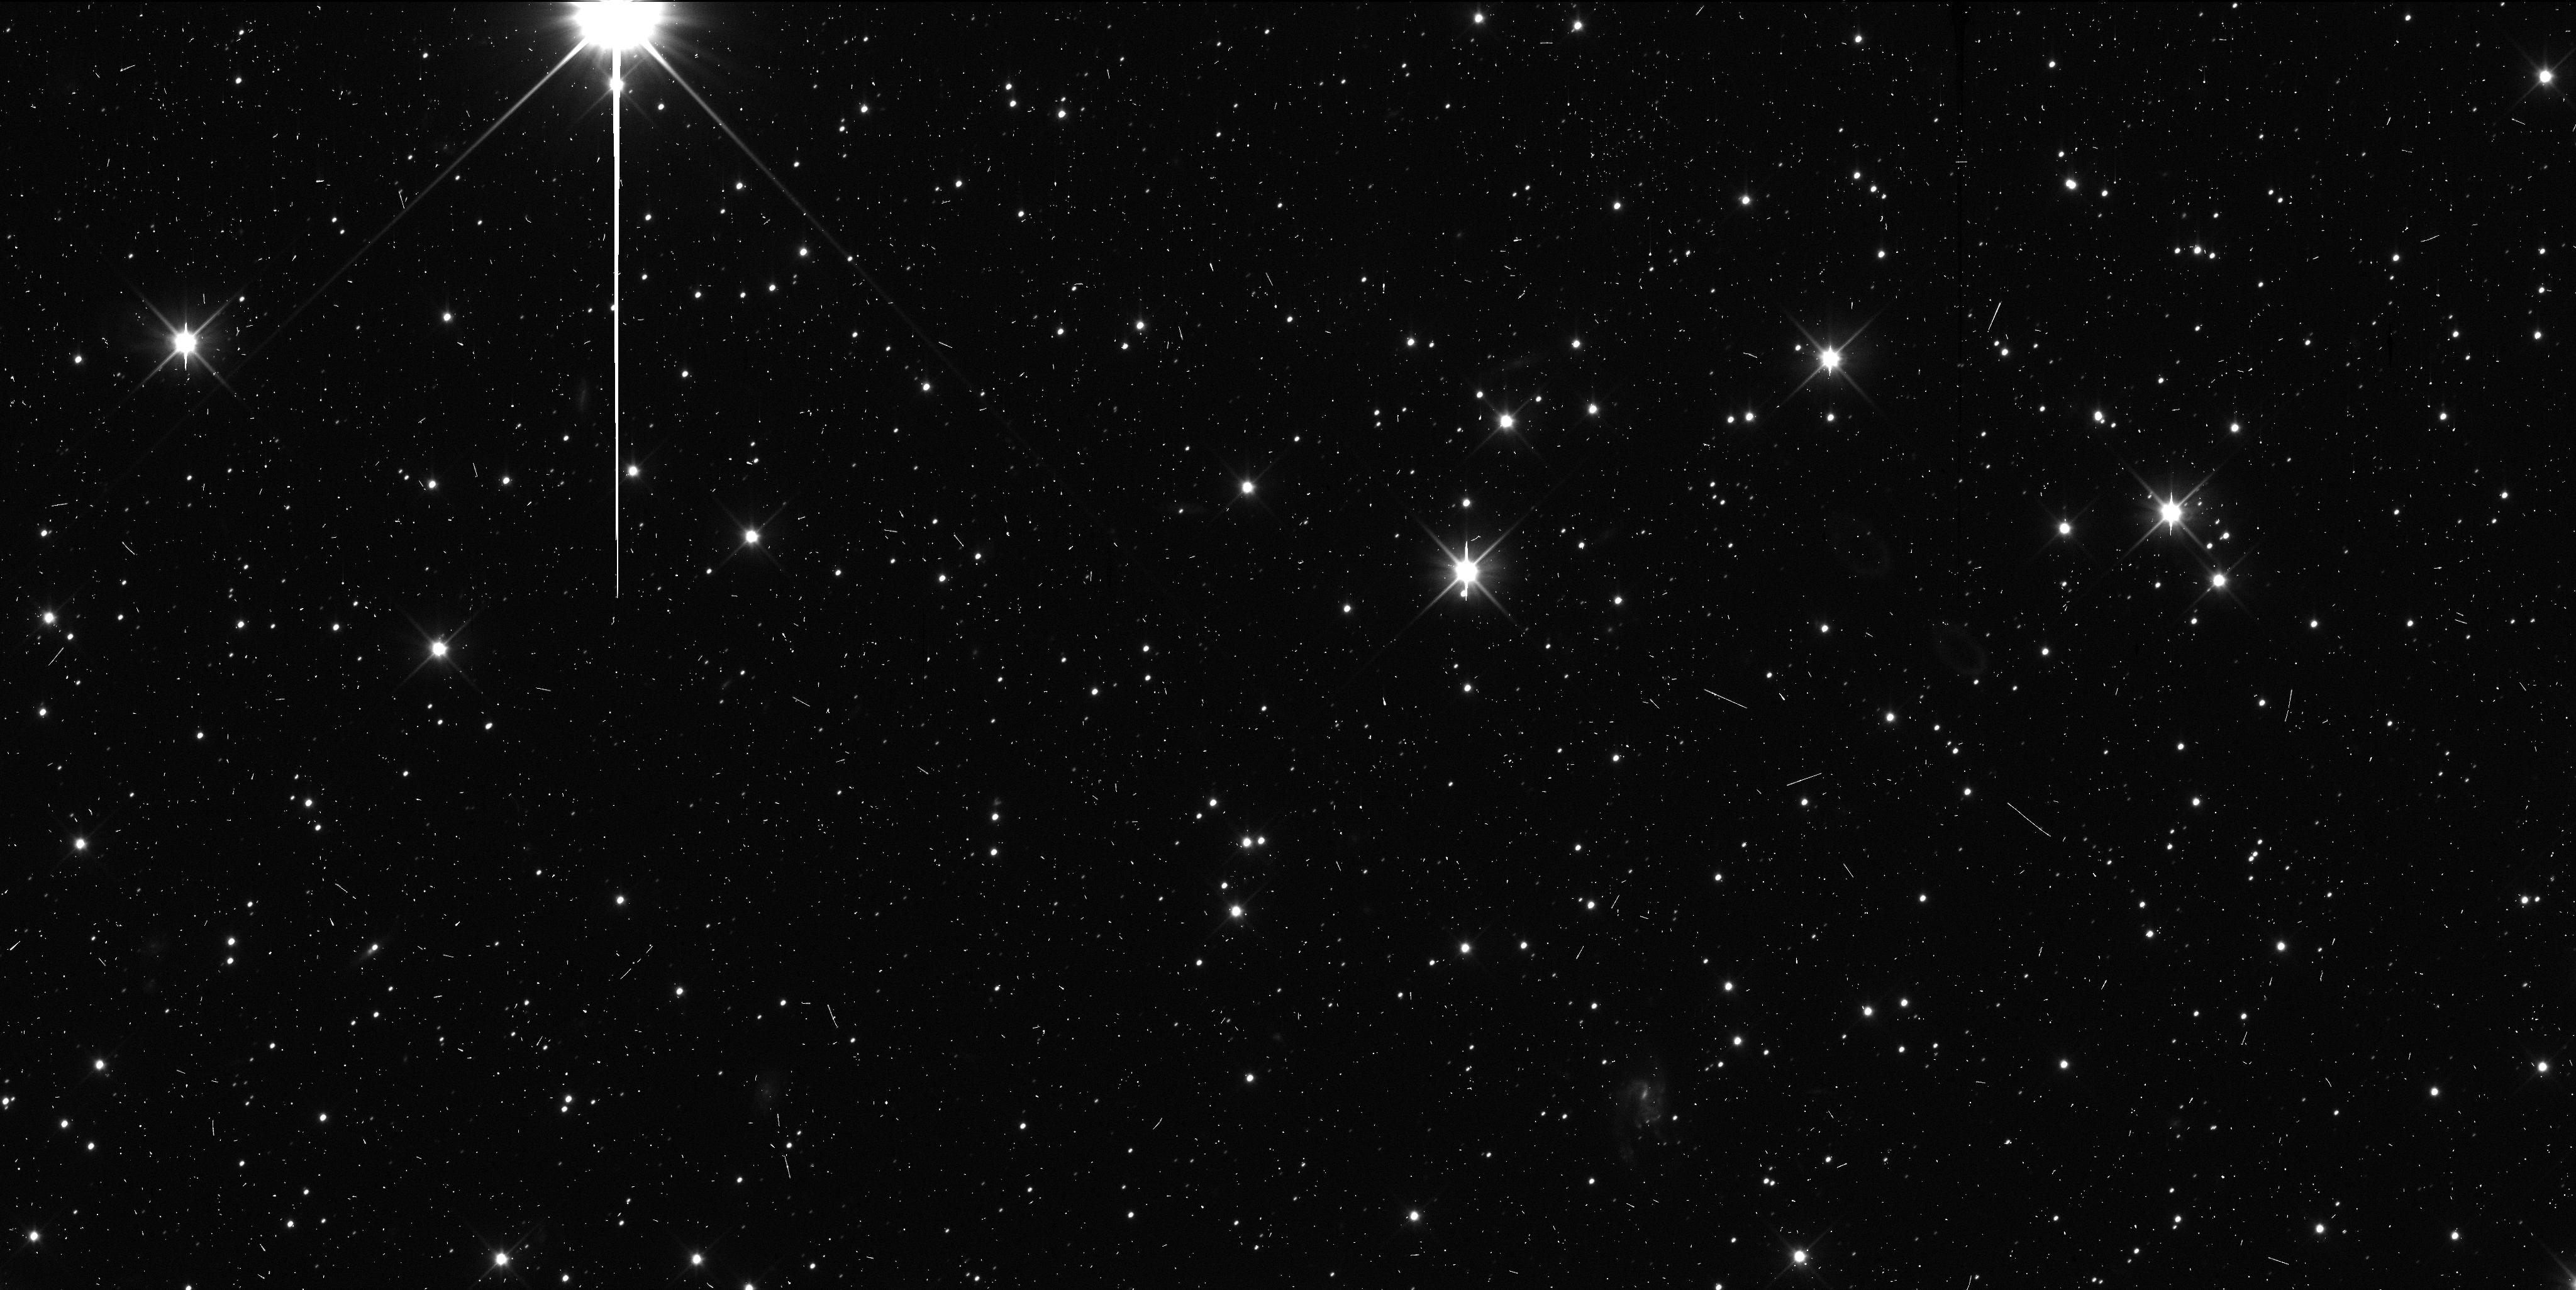
Target: K14OD3S. Instrument: WFC3/UVIS. Filter: F350LP. Exposure: 7 min. Observation ID: idoa06p2q

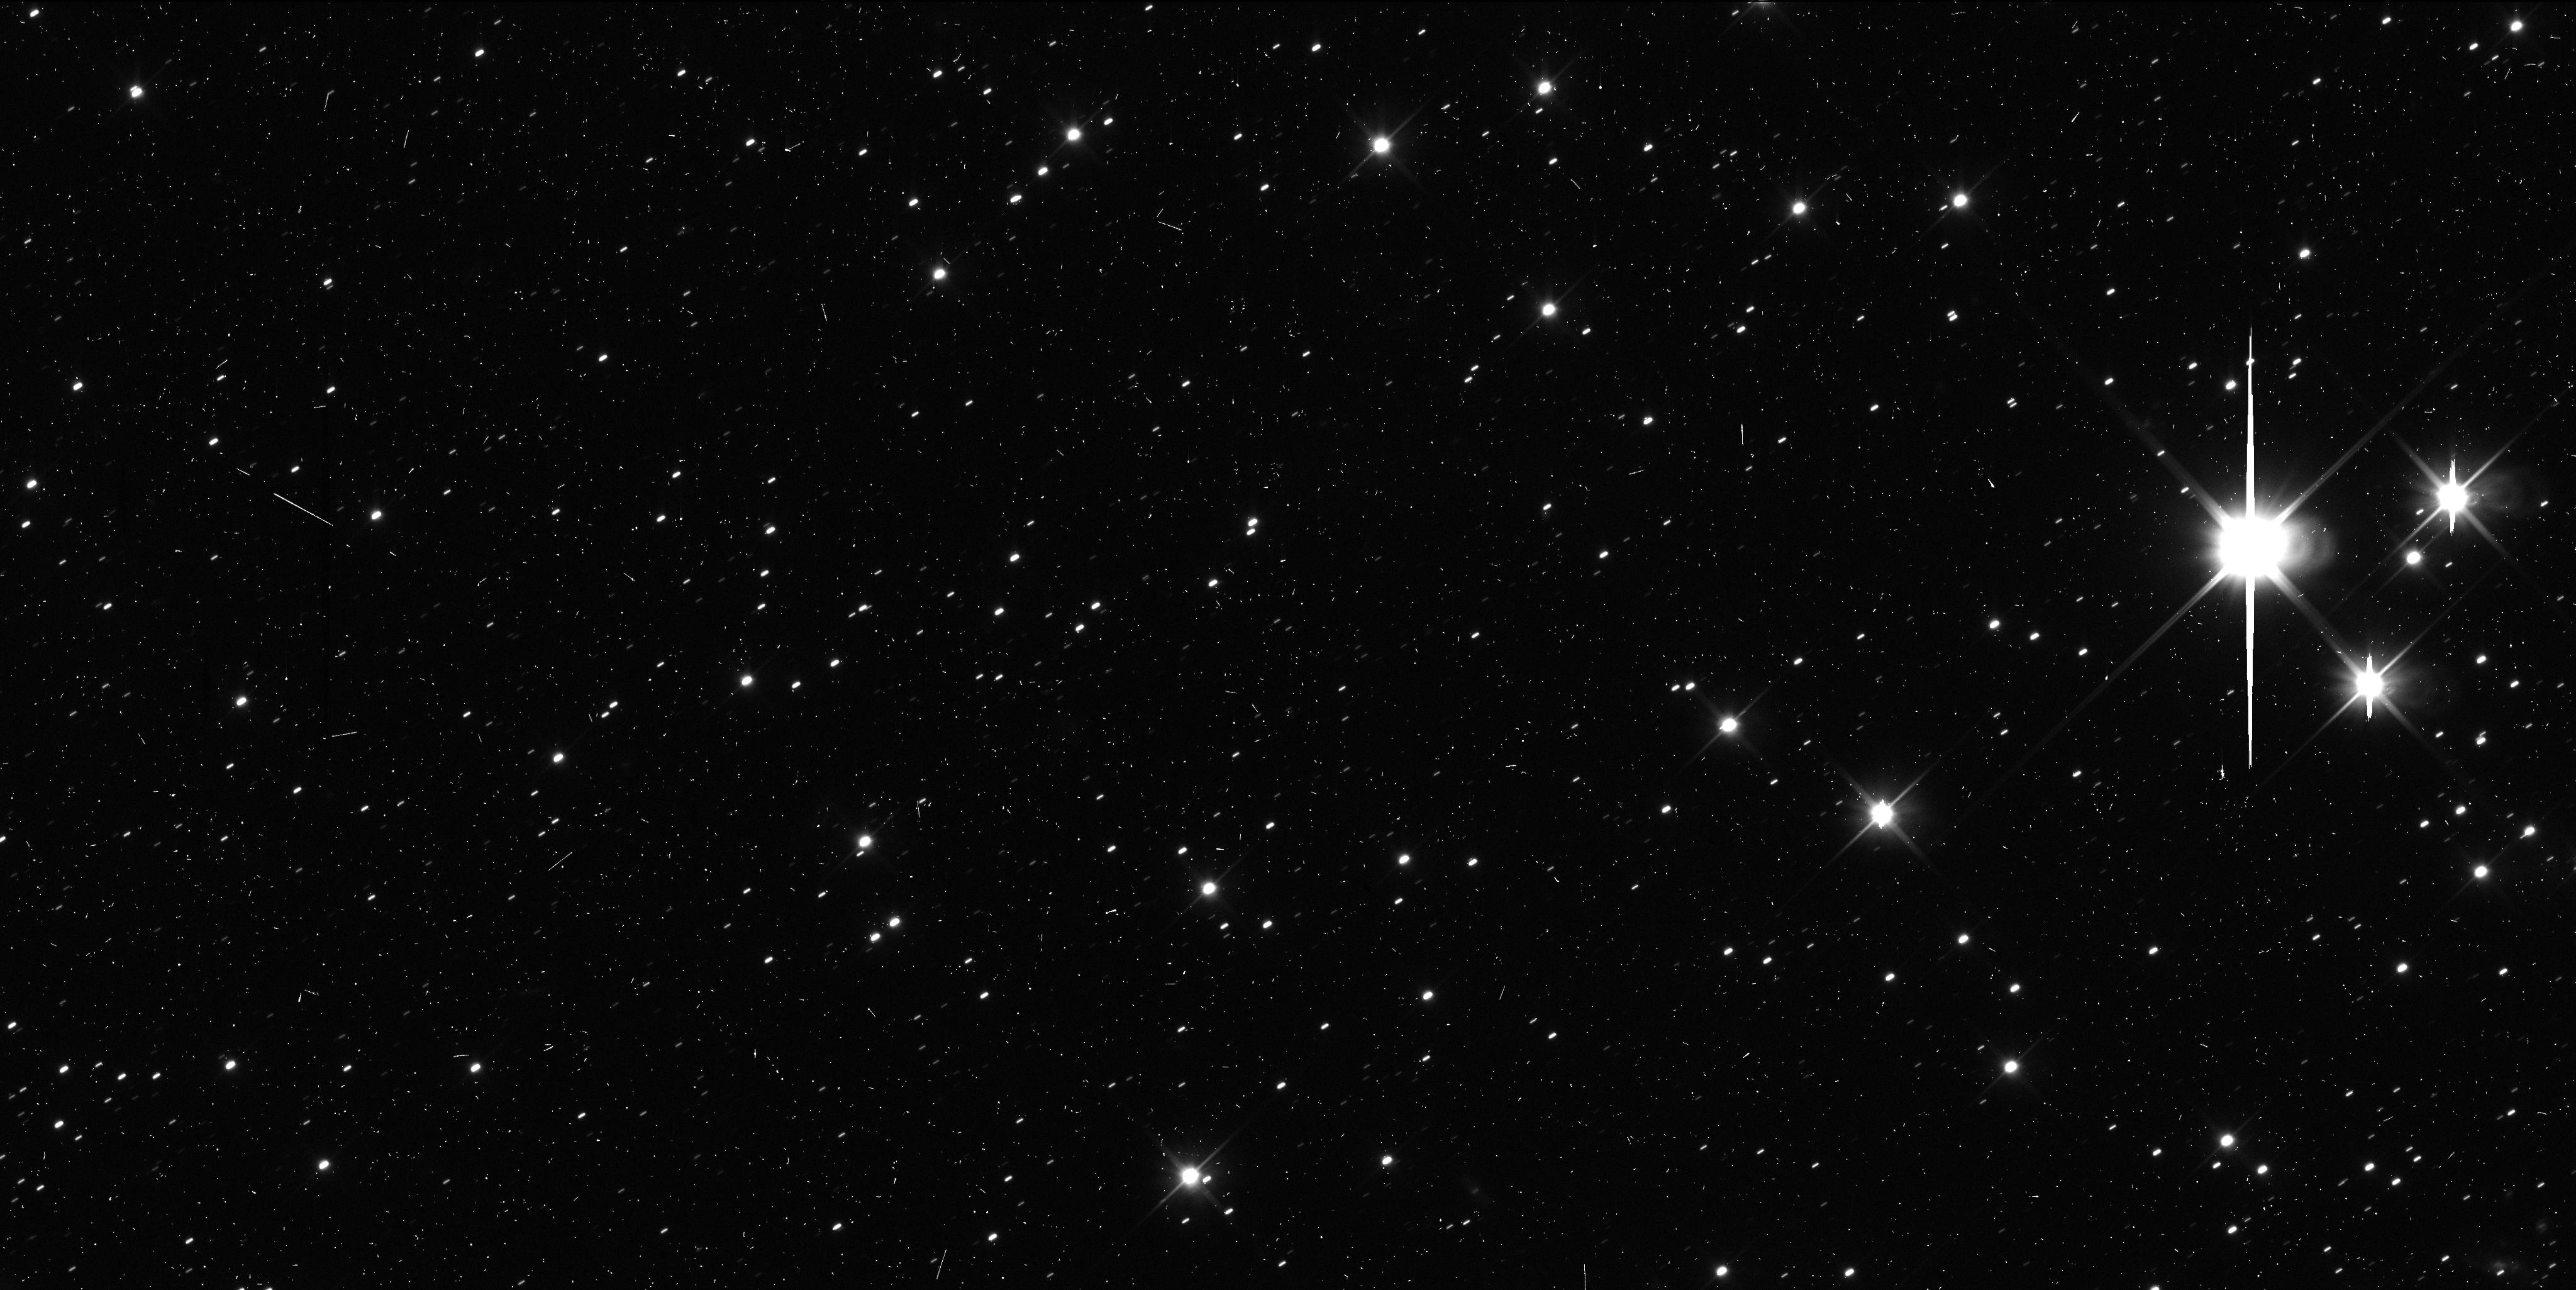
Target: K14P70N. Instrument: WFC3/UVIS. Filter: F350LP. Exposure: 7 min. Observation ID: idoa05bzq

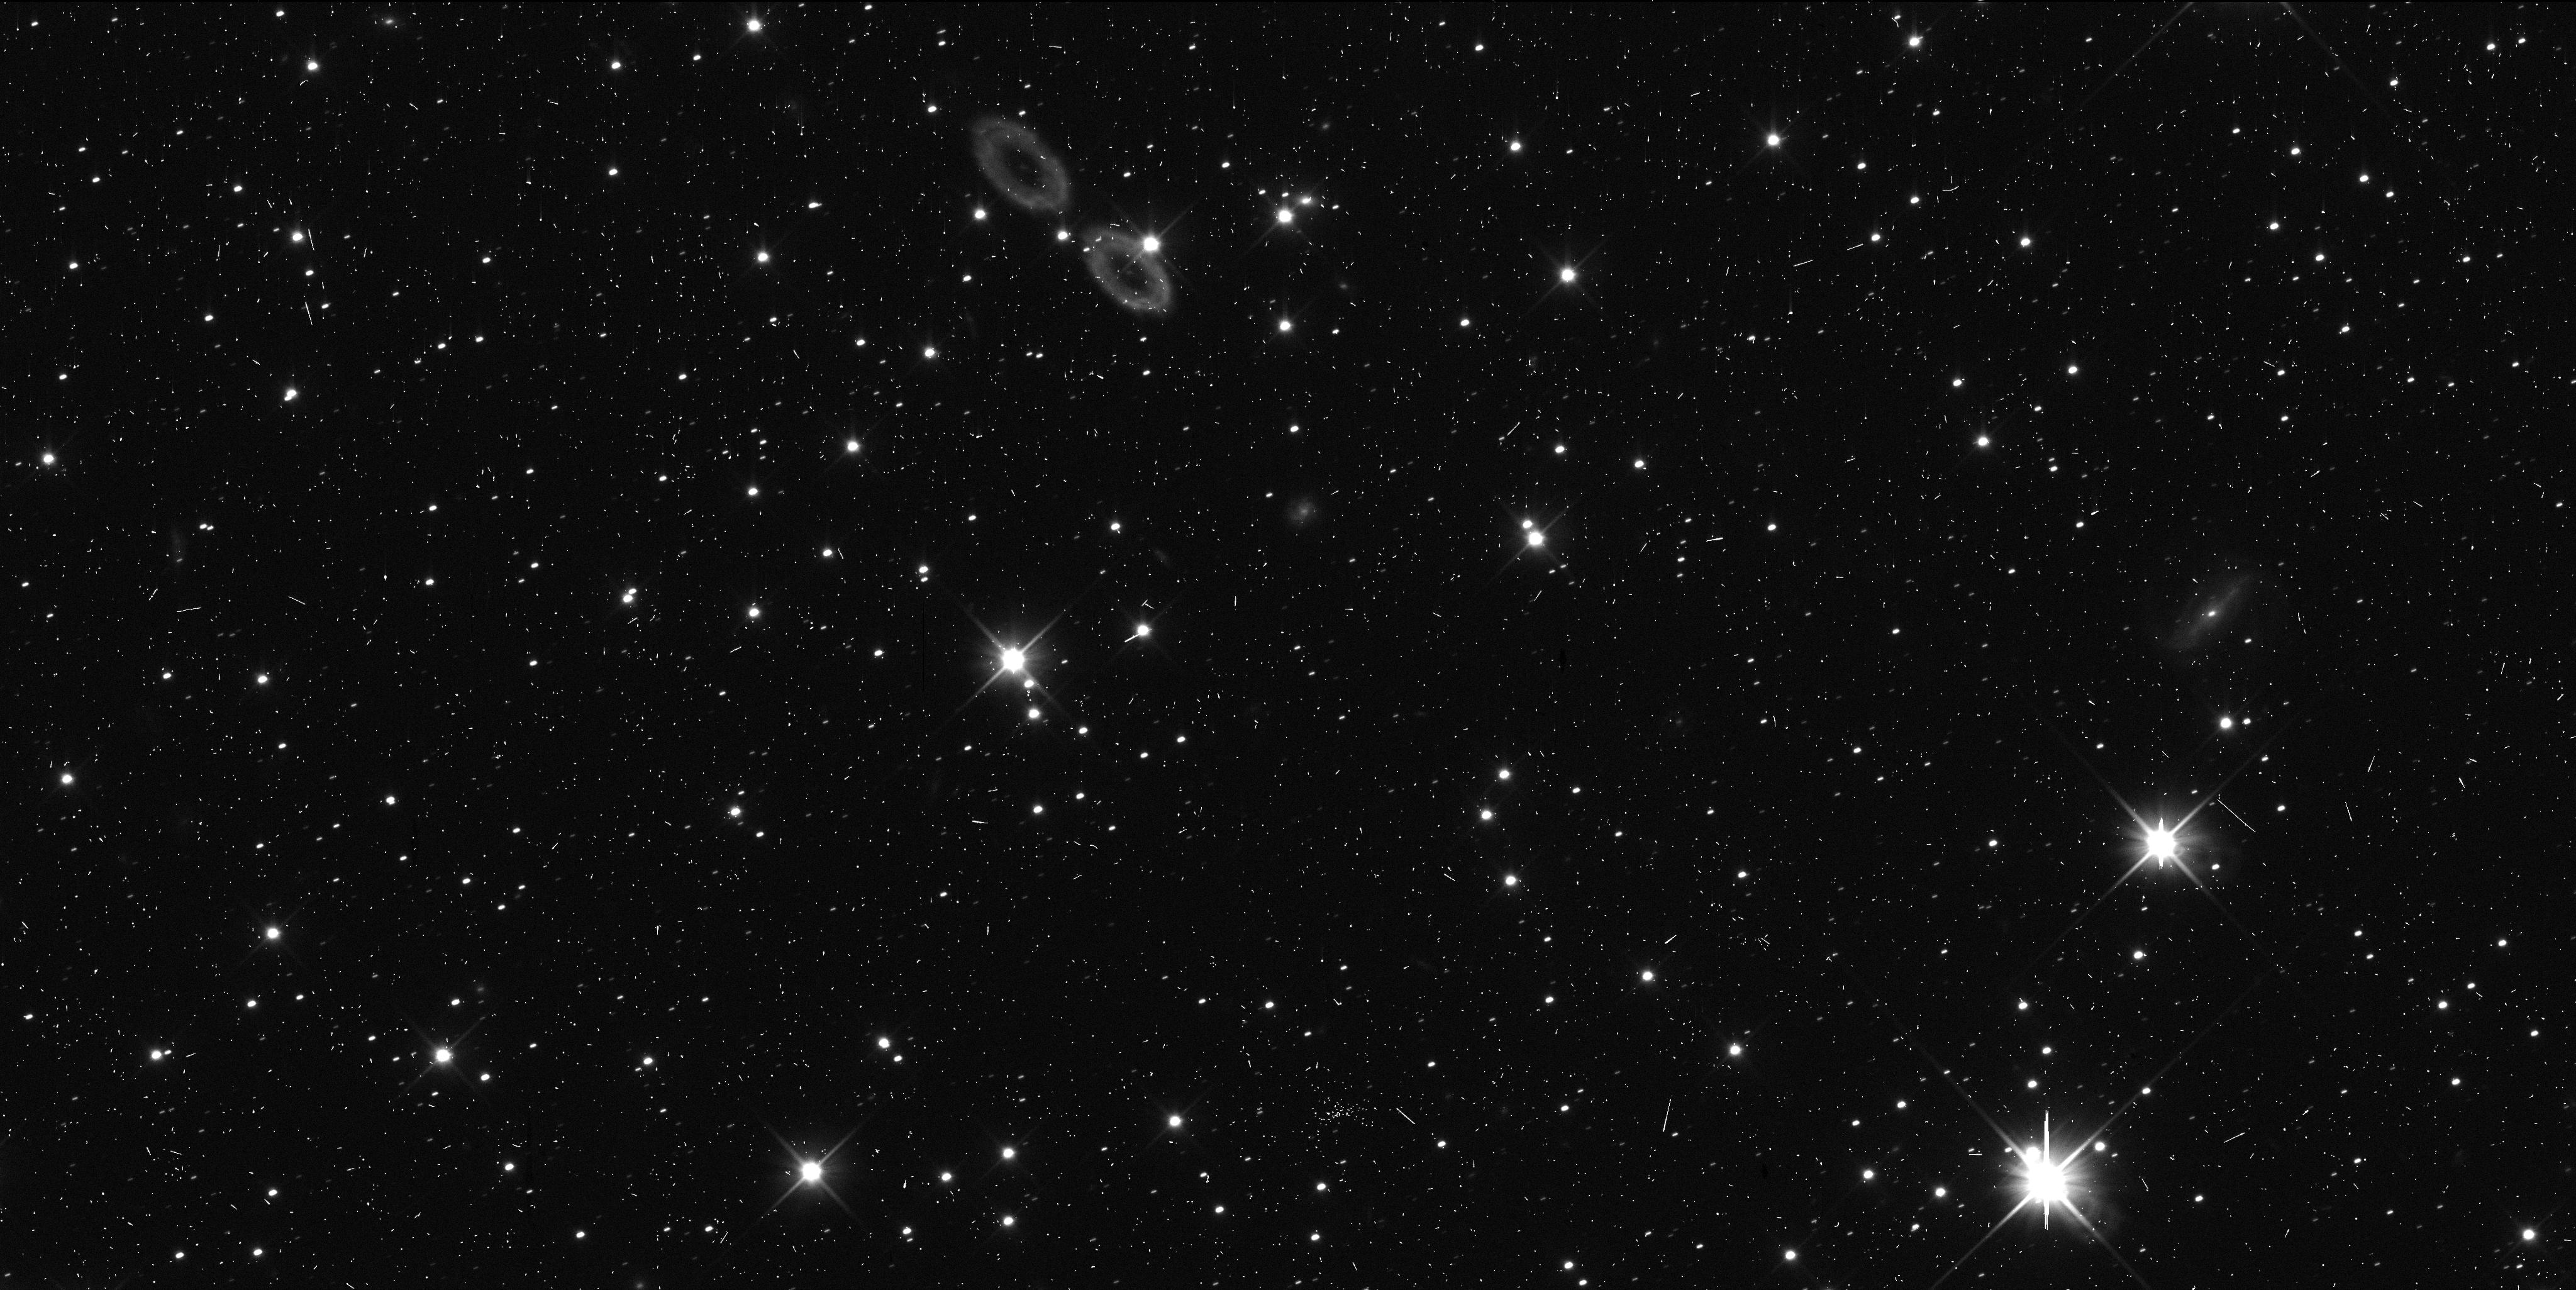
Target: K14OD3S. Instrument: WFC3/UVIS. Filter: F350LP. Exposure: 6 min. Observation ID: idoa02bnq

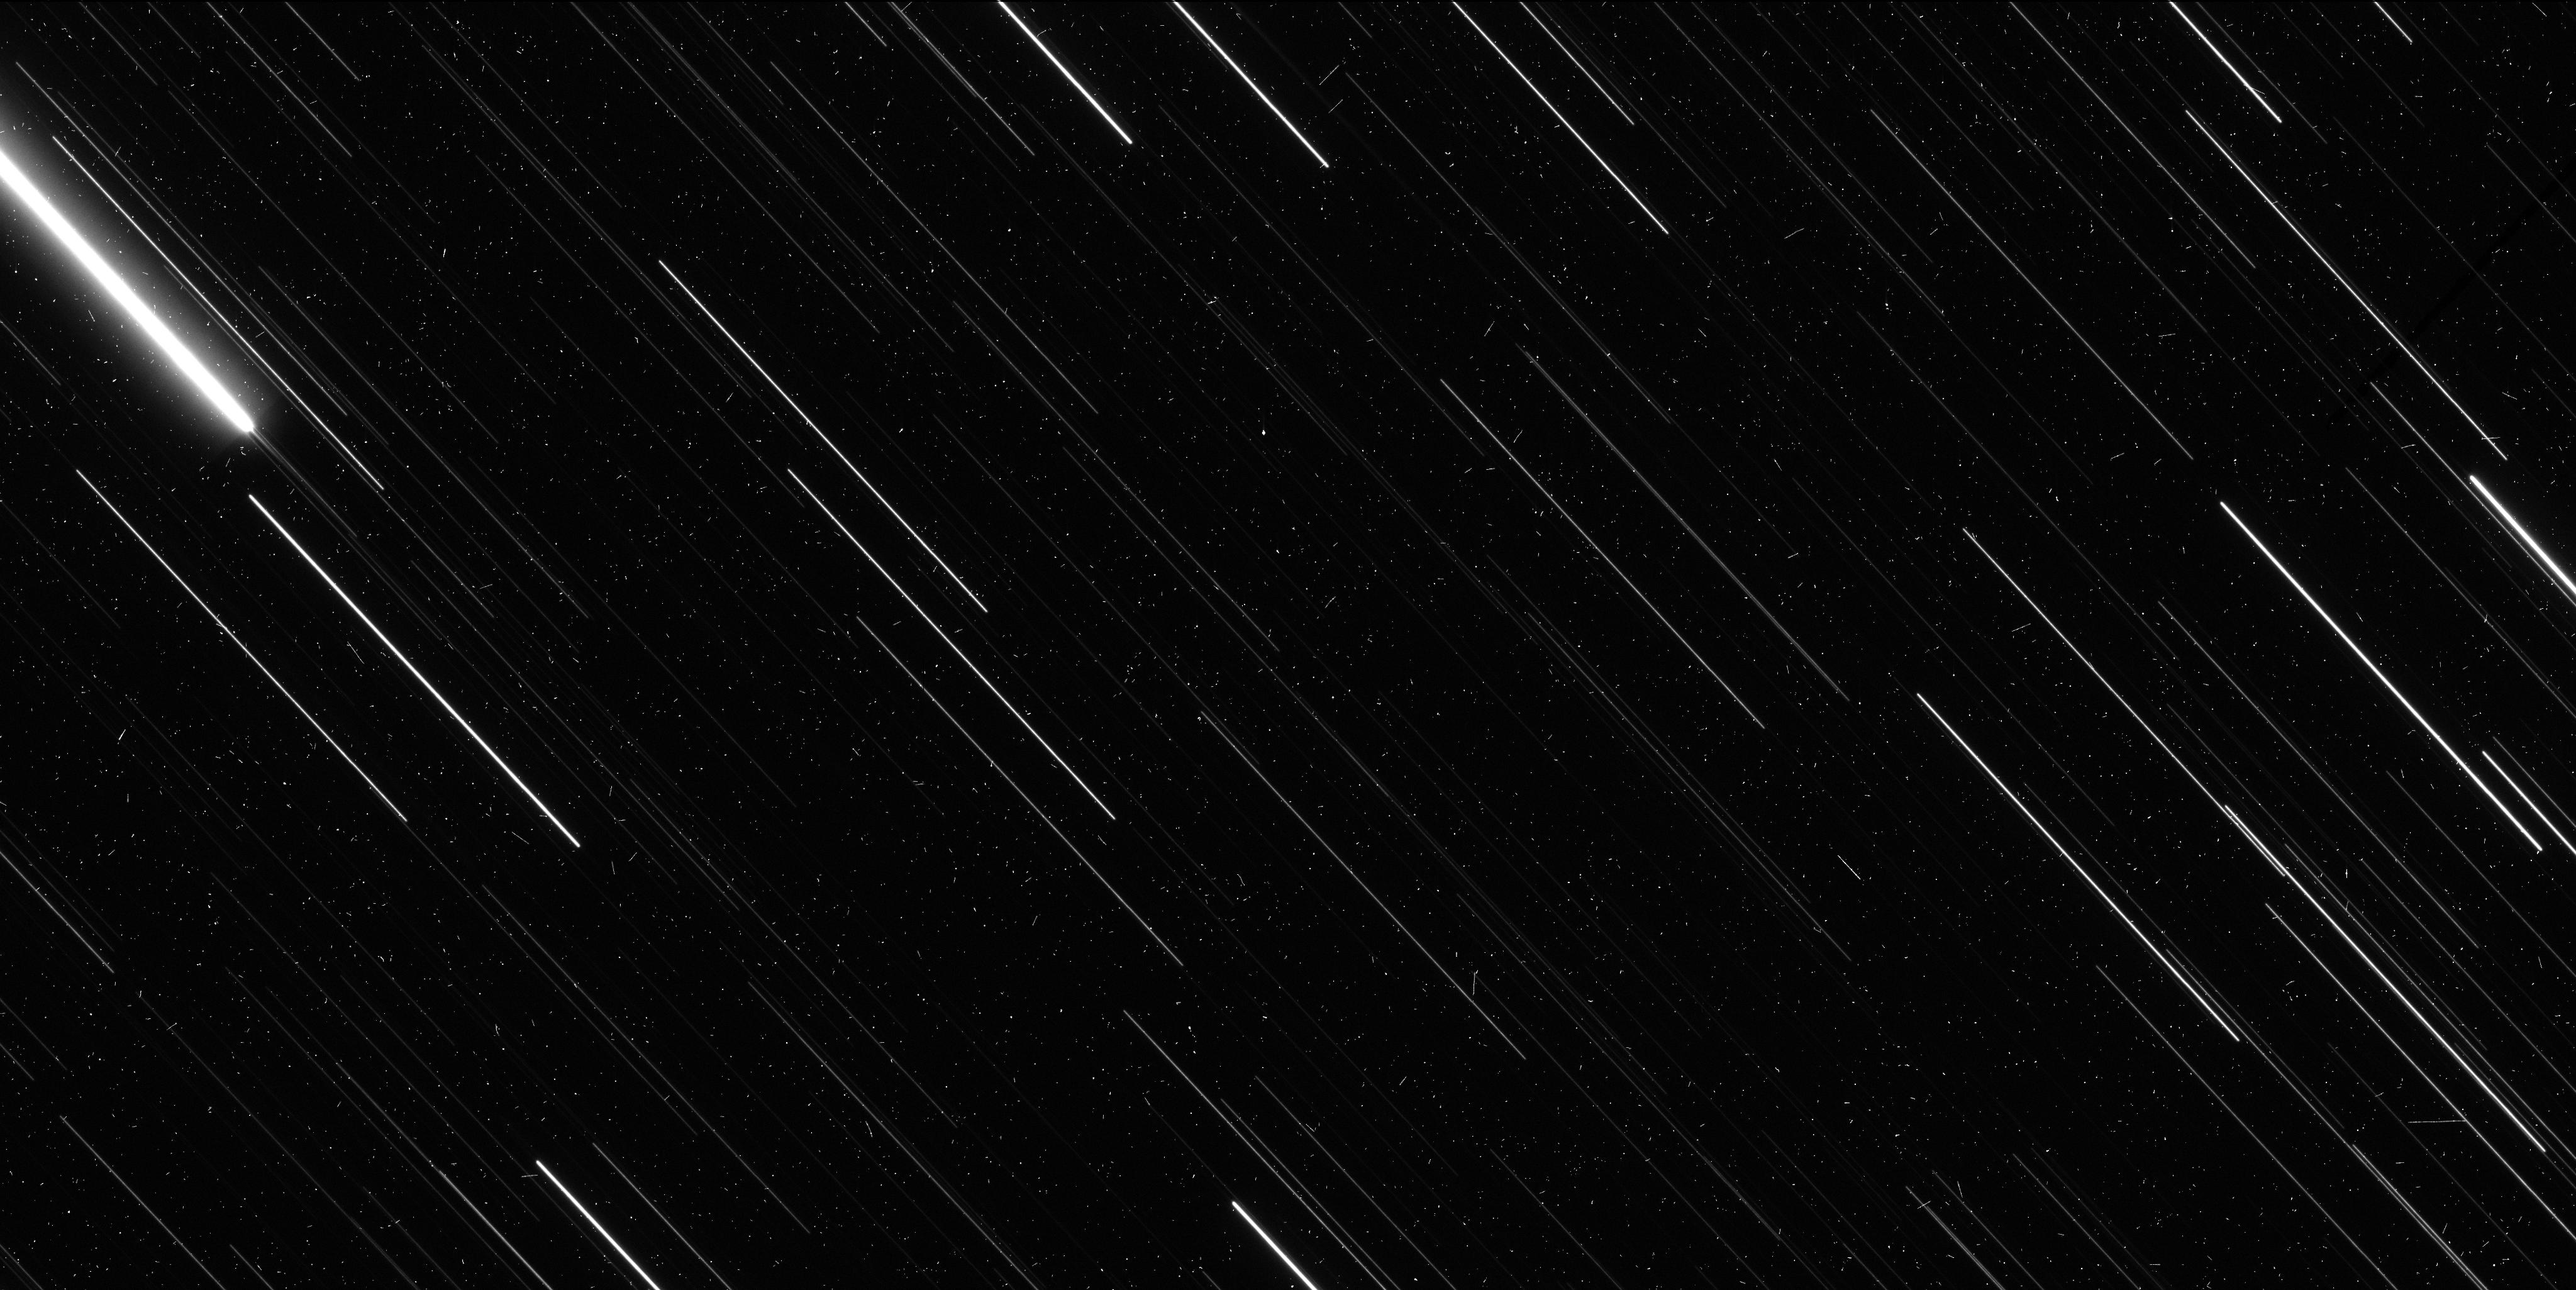
Target: K14OD3S. Instrument: WFC3/UVIS. Filter: F350LP. Exposure: 7 min. Observation ID: idoa01aoq

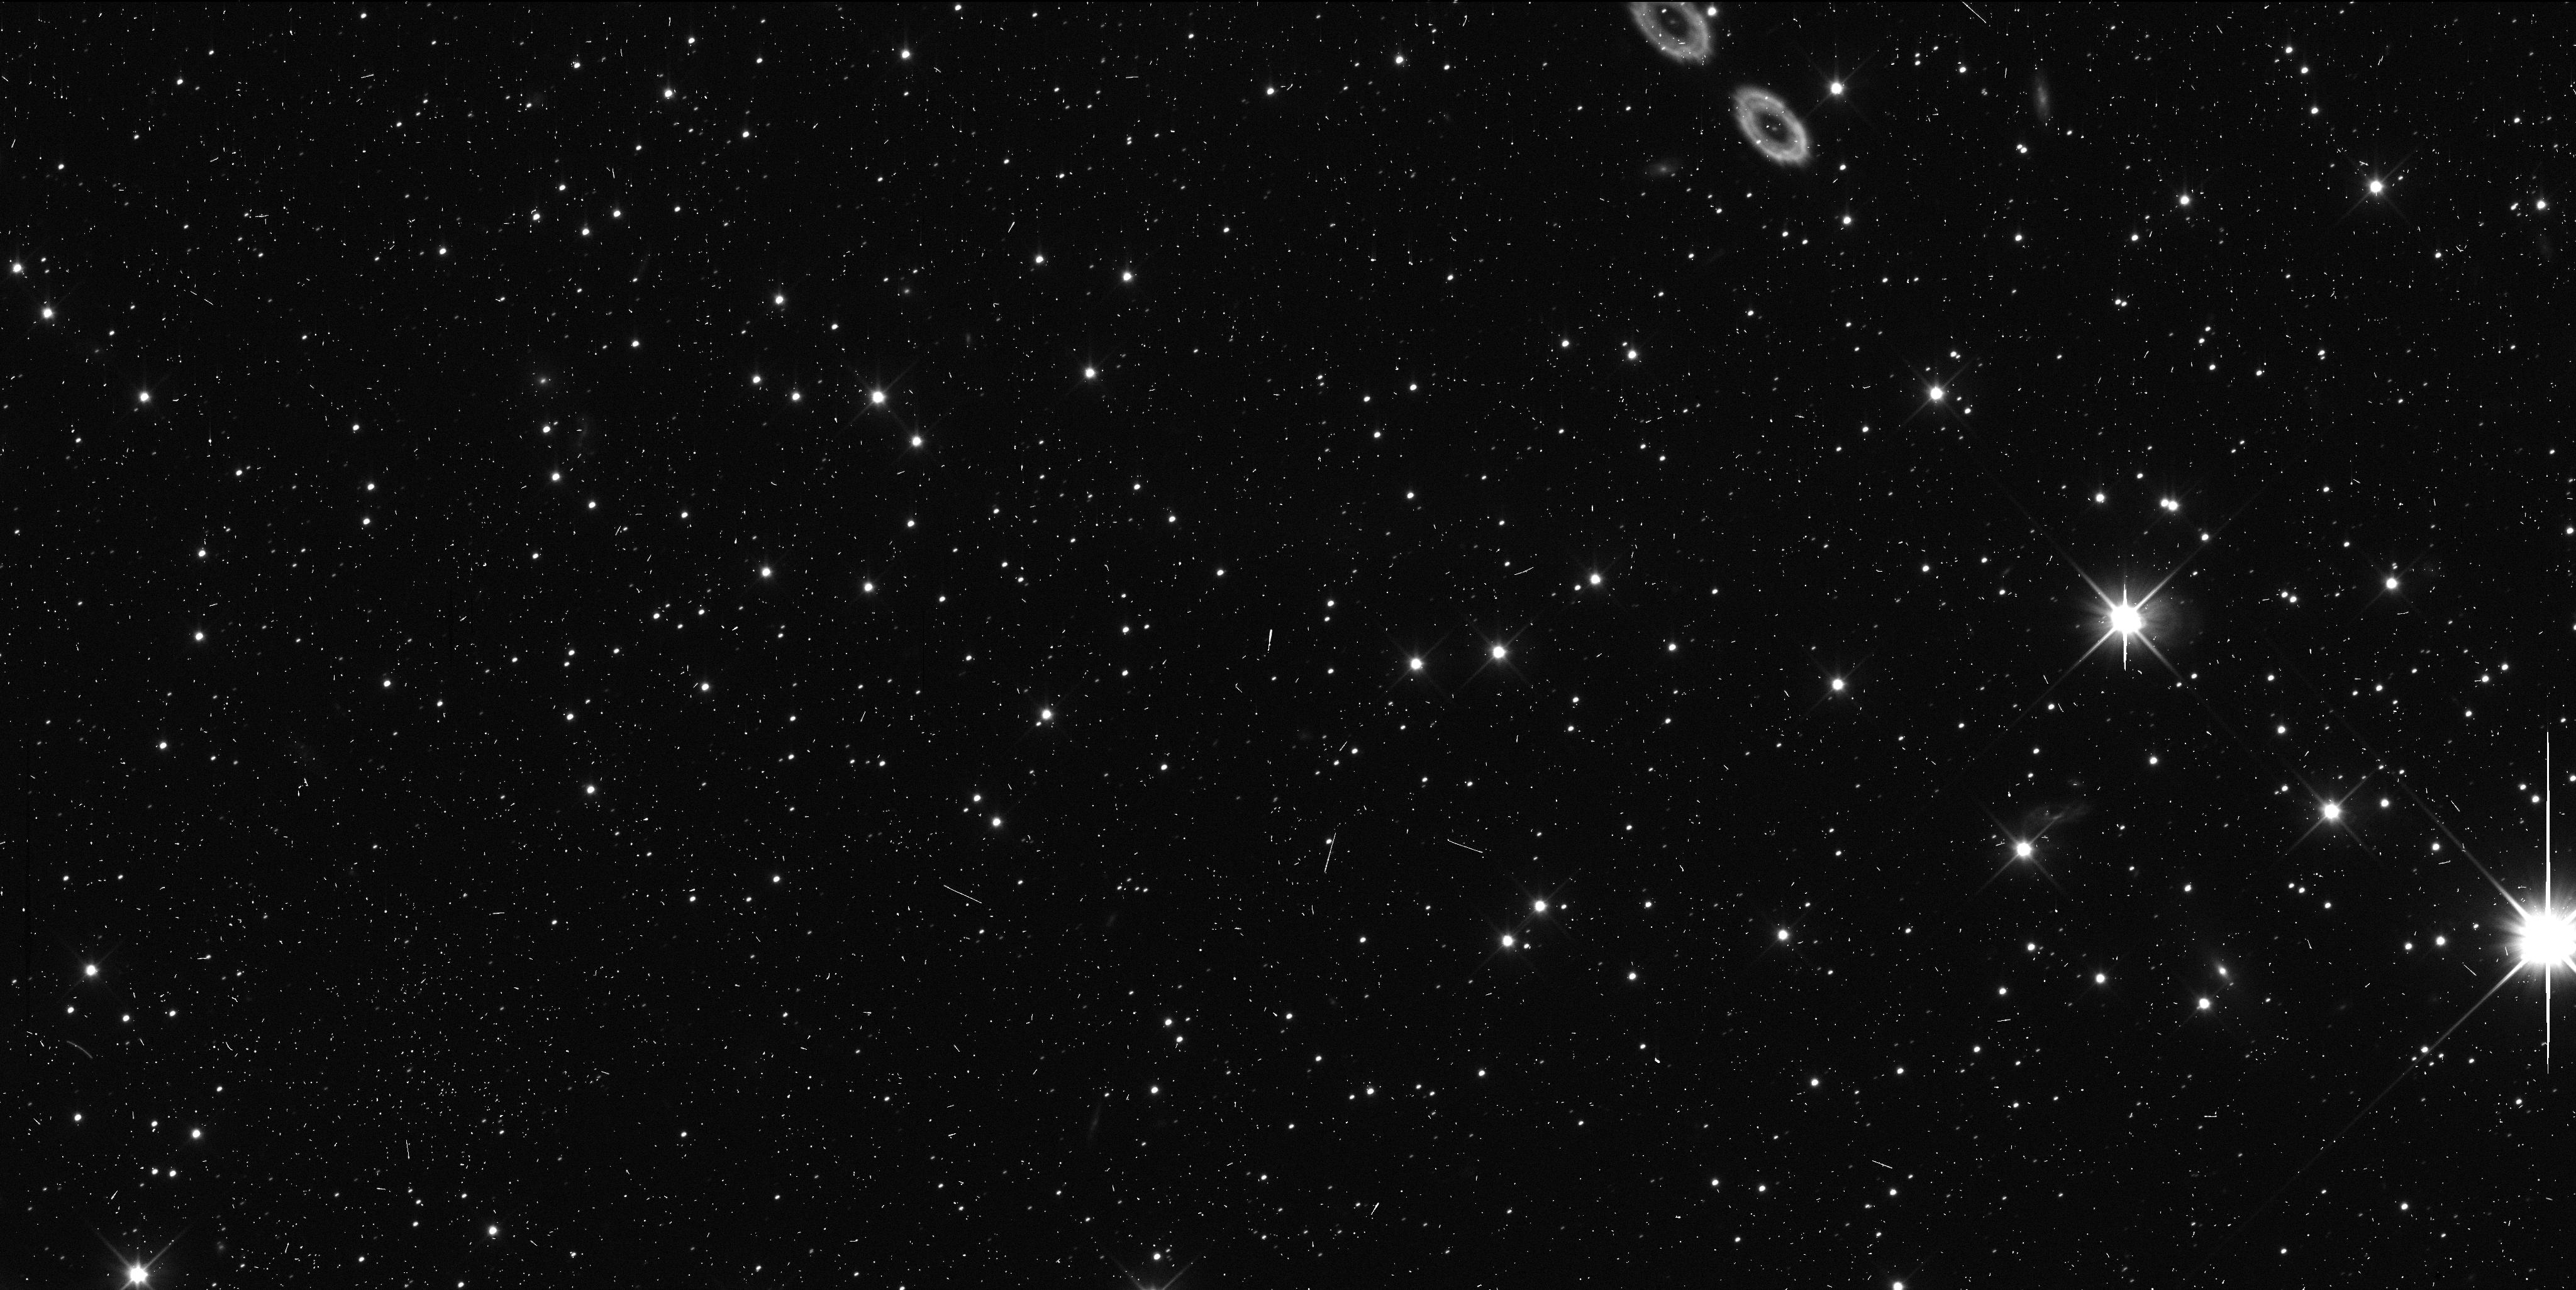
Target: K14P70N. Instrument: WFC3/UVIS. Filter: F350LP. Exposure: 7 min. Observation ID: idoa07fvq

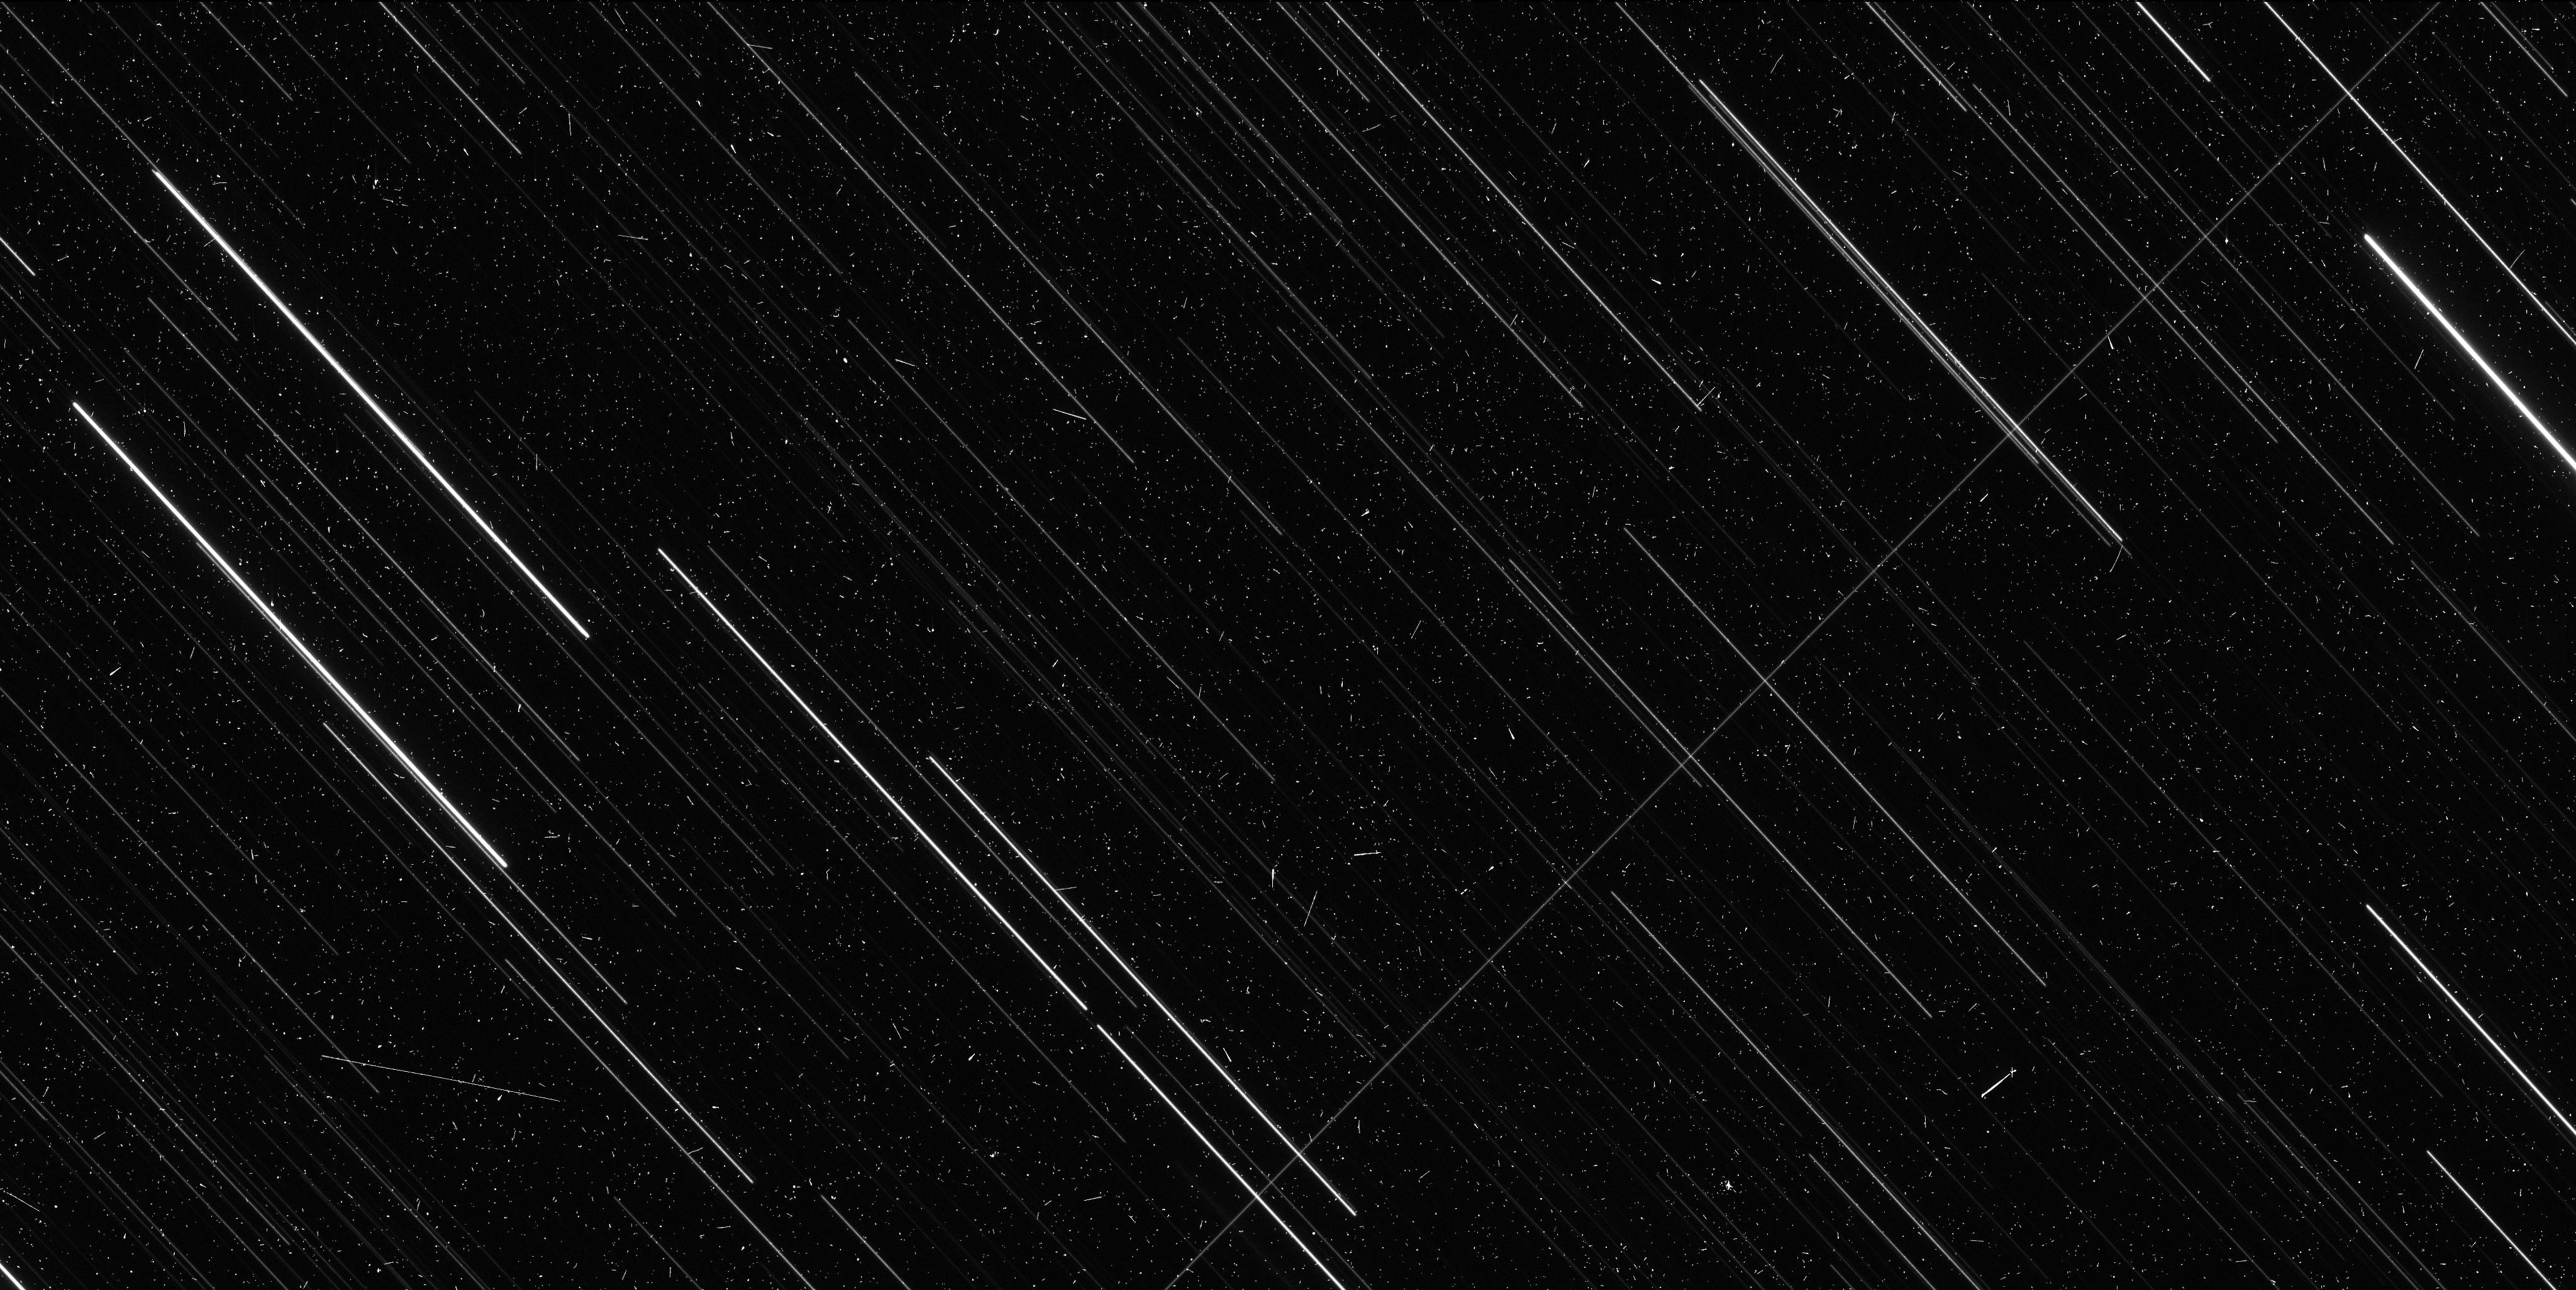
Target: K14P70N. Instrument: WFC3/UVIS. Filter: F350LP. Exposure: 7 min. Observation ID: idoa04zoq

Enabling physical studeis of the Kuiper belt via HST tracking observations of close fly-by targets for the New Horizons spacecraft. (PI: Kavelaars, J. J.)

In winter 2018 / 2019, the New Horizons spacecraft will make close (~0.1 au) fly-bys of two small outer solar system bodies (2014 OS393 and 2014PN70). These two objects are among the three that we discovered during our HST based search for a New Horizons Kuiper belt enconter target (now selected; 2014 MU69). These will be our closest fly-by observations, amoung the nearly dozen TNOs that we will observed from NH. They will appear the brightest as seen from NH, be the best resolved (about 10x higher resolution than HST) and will provide the largest science impact among our flyby targets. We will measure their phase curves, their rotational light curves and search for rings and compangion objects. Although the orbits of these two TNOs are amoung some of the best known they are not yet well enough constrained to enable the science. Due to the closeness of the fly-by we must furthre refine our knowledge of their orbits so as to reduce the uncertainty in the projeted sky-plane when viewed from New Horizons. We are requesting 5 HST orbits to further secure the ephemrides of these objects and enable this high-impact science return from the New Horizons Kuiper Extended Mission.